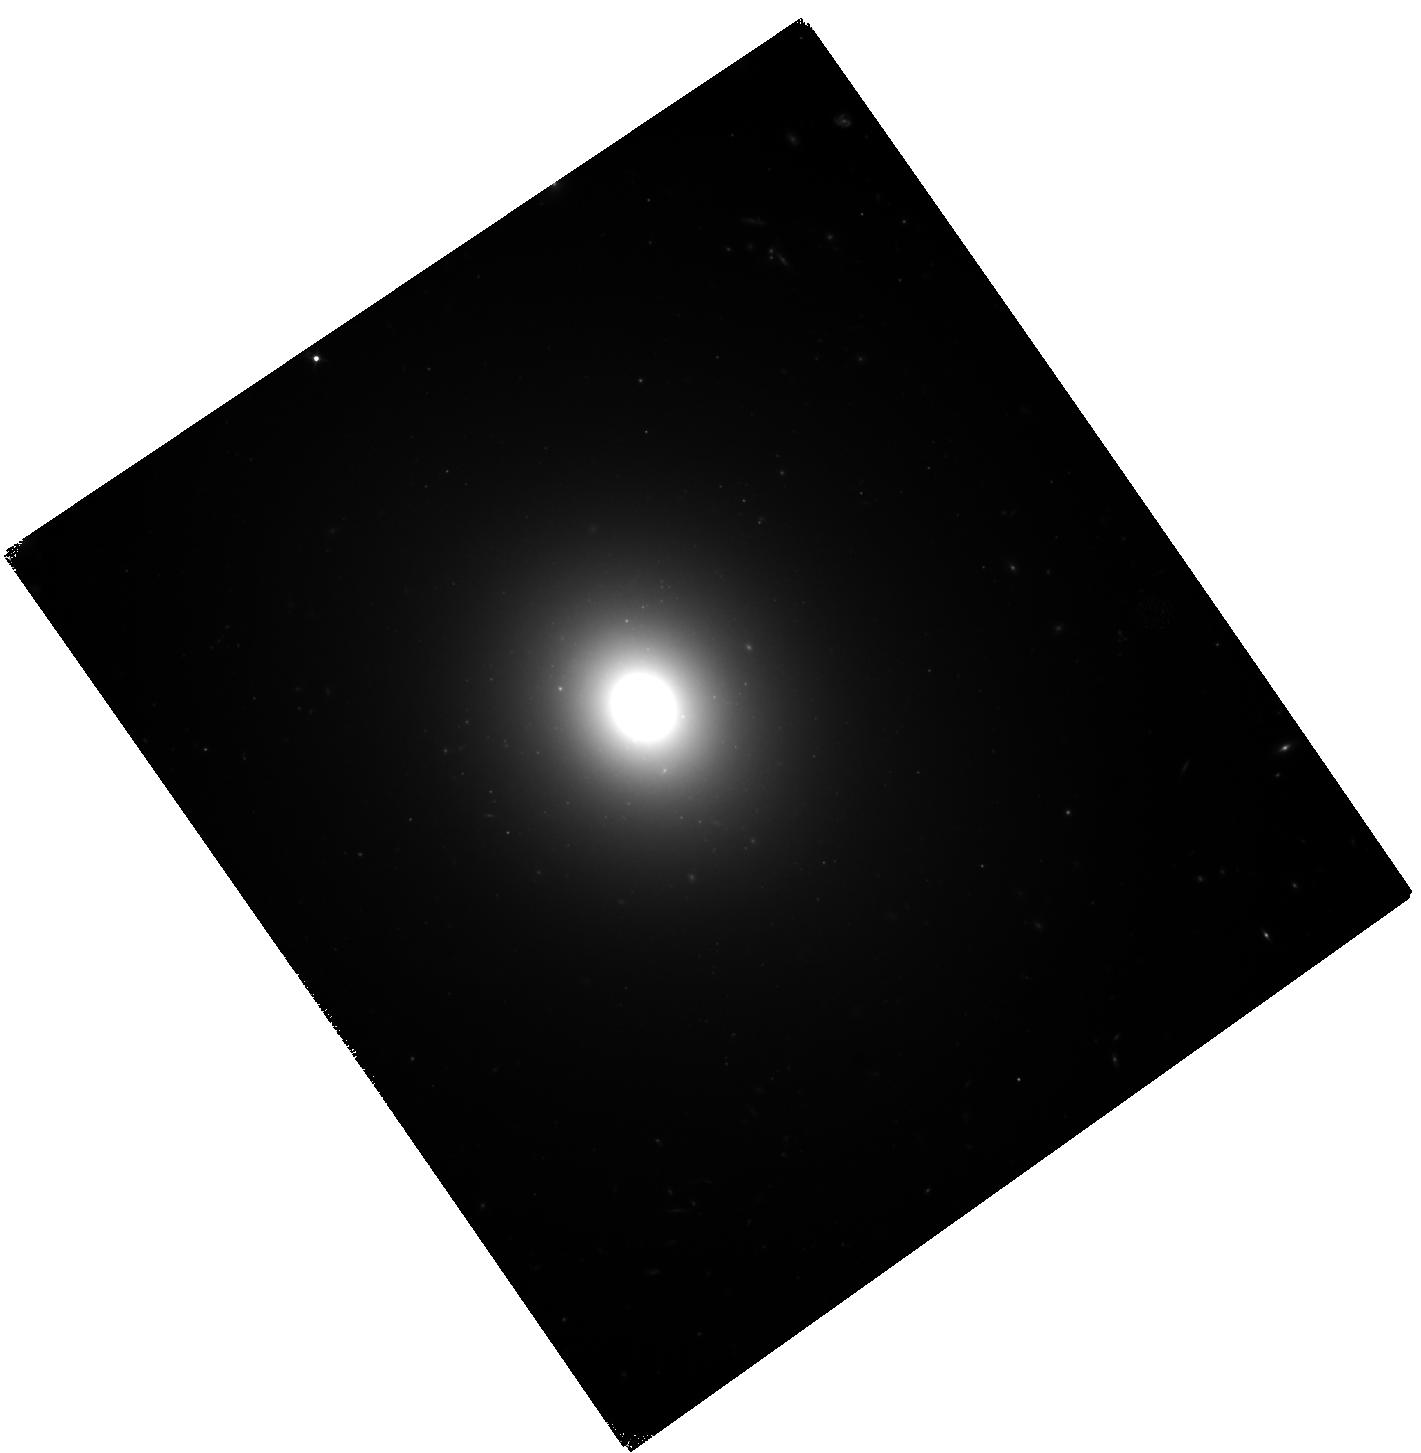
Target: NGC-0194. Instrument: WFC3/IR. Filter: F110W. Exposure: 34 min. Observation ID: hst_17436_02_wfc3_ir_f110w_if7q02

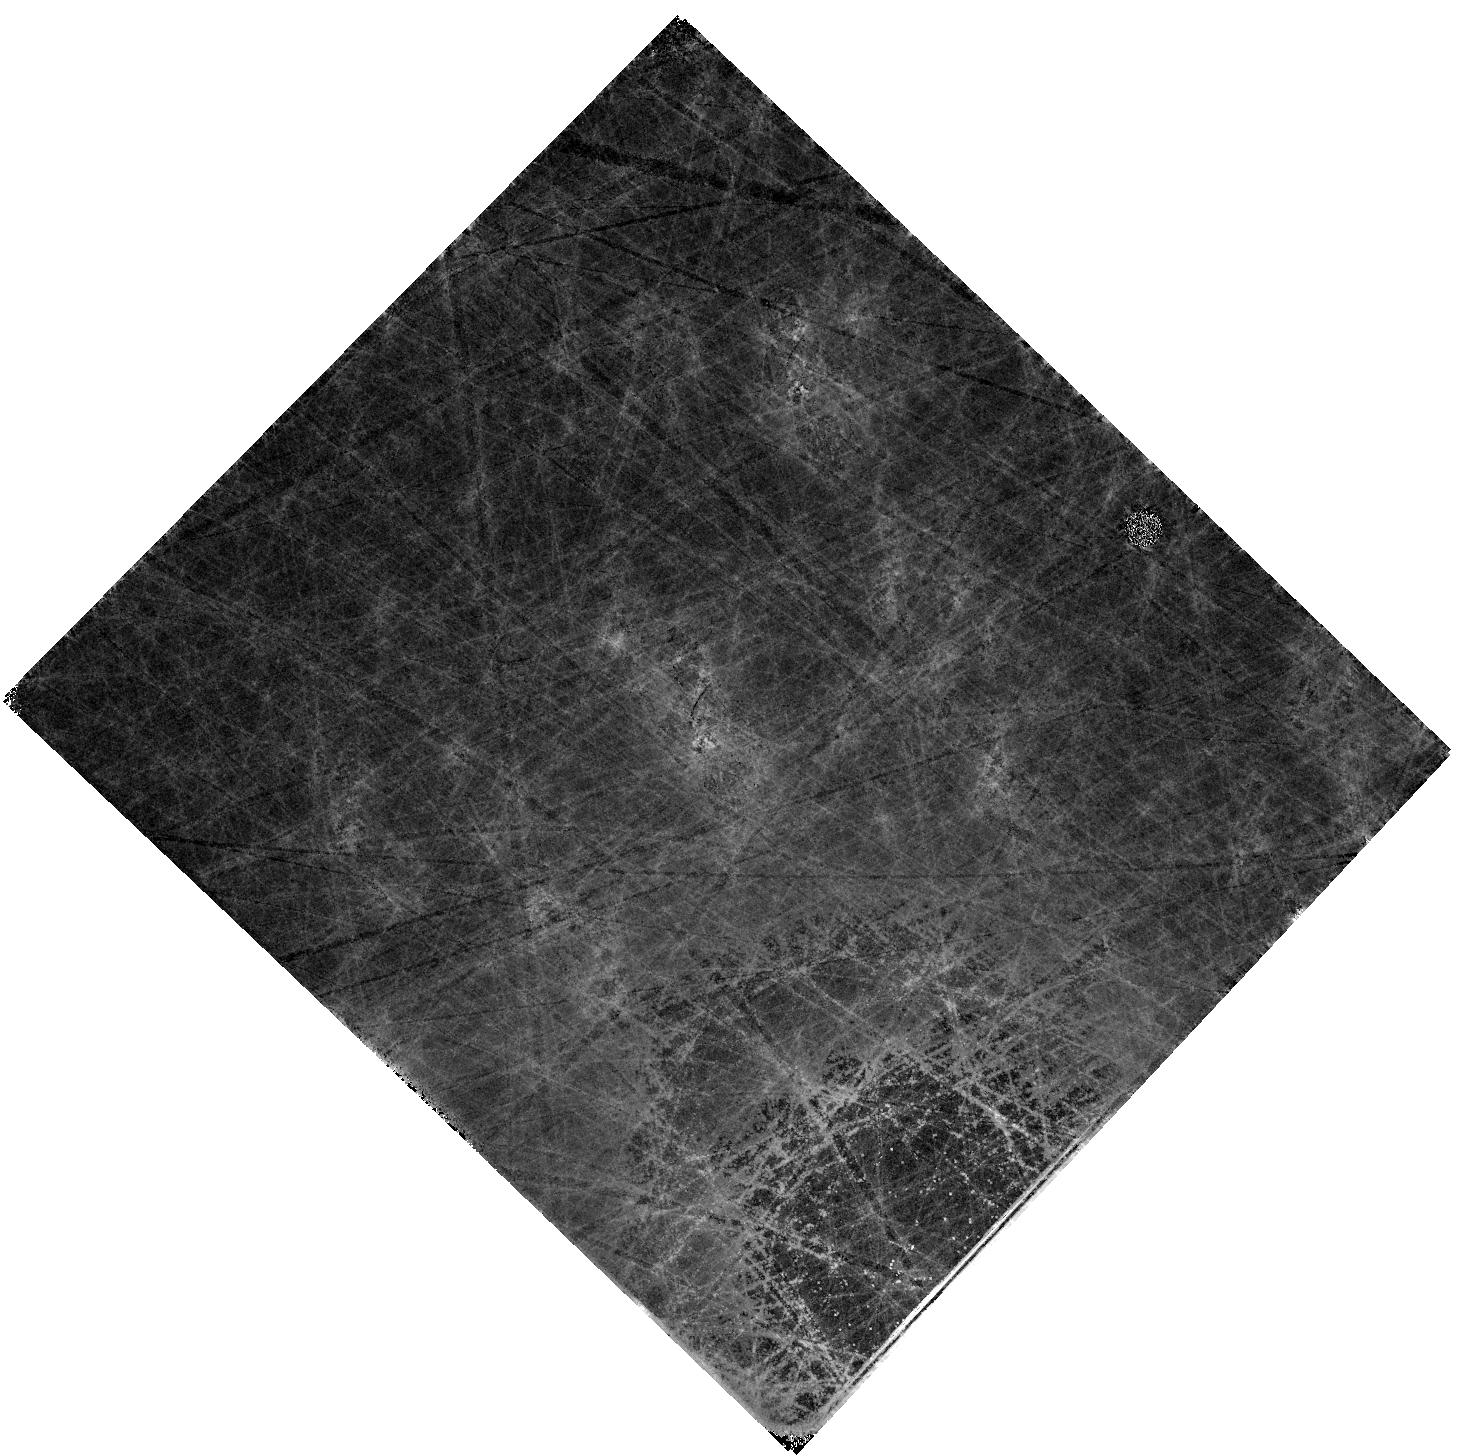
Target: PGC-1001146. Instrument: WFC3/IR. Filter: F110W. Exposure: 34 min. Observation ID: hst_17436_0l_wfc3_ir_f110w_if7q0l

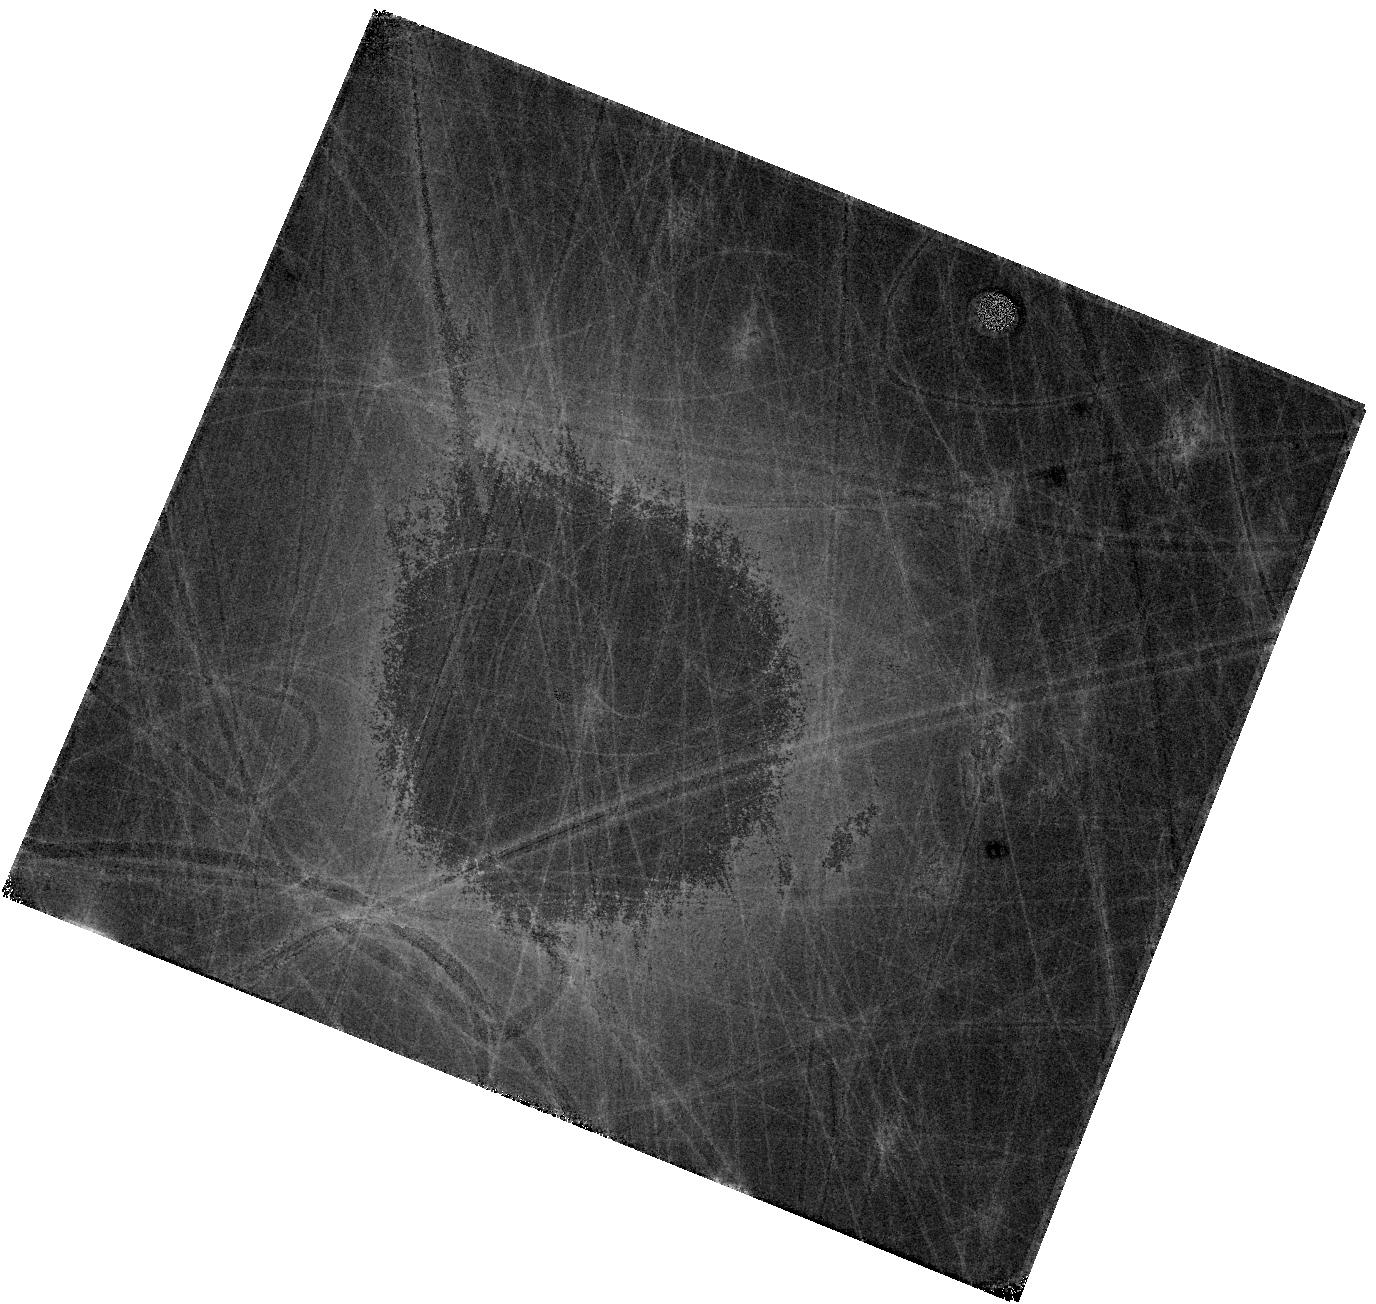
Target: UGC-03812. Instrument: WFC3/IR. Filter: F110W. Exposure: 34 min. Observation ID: hst_17436_90_wfc3_ir_f110w_if7q90

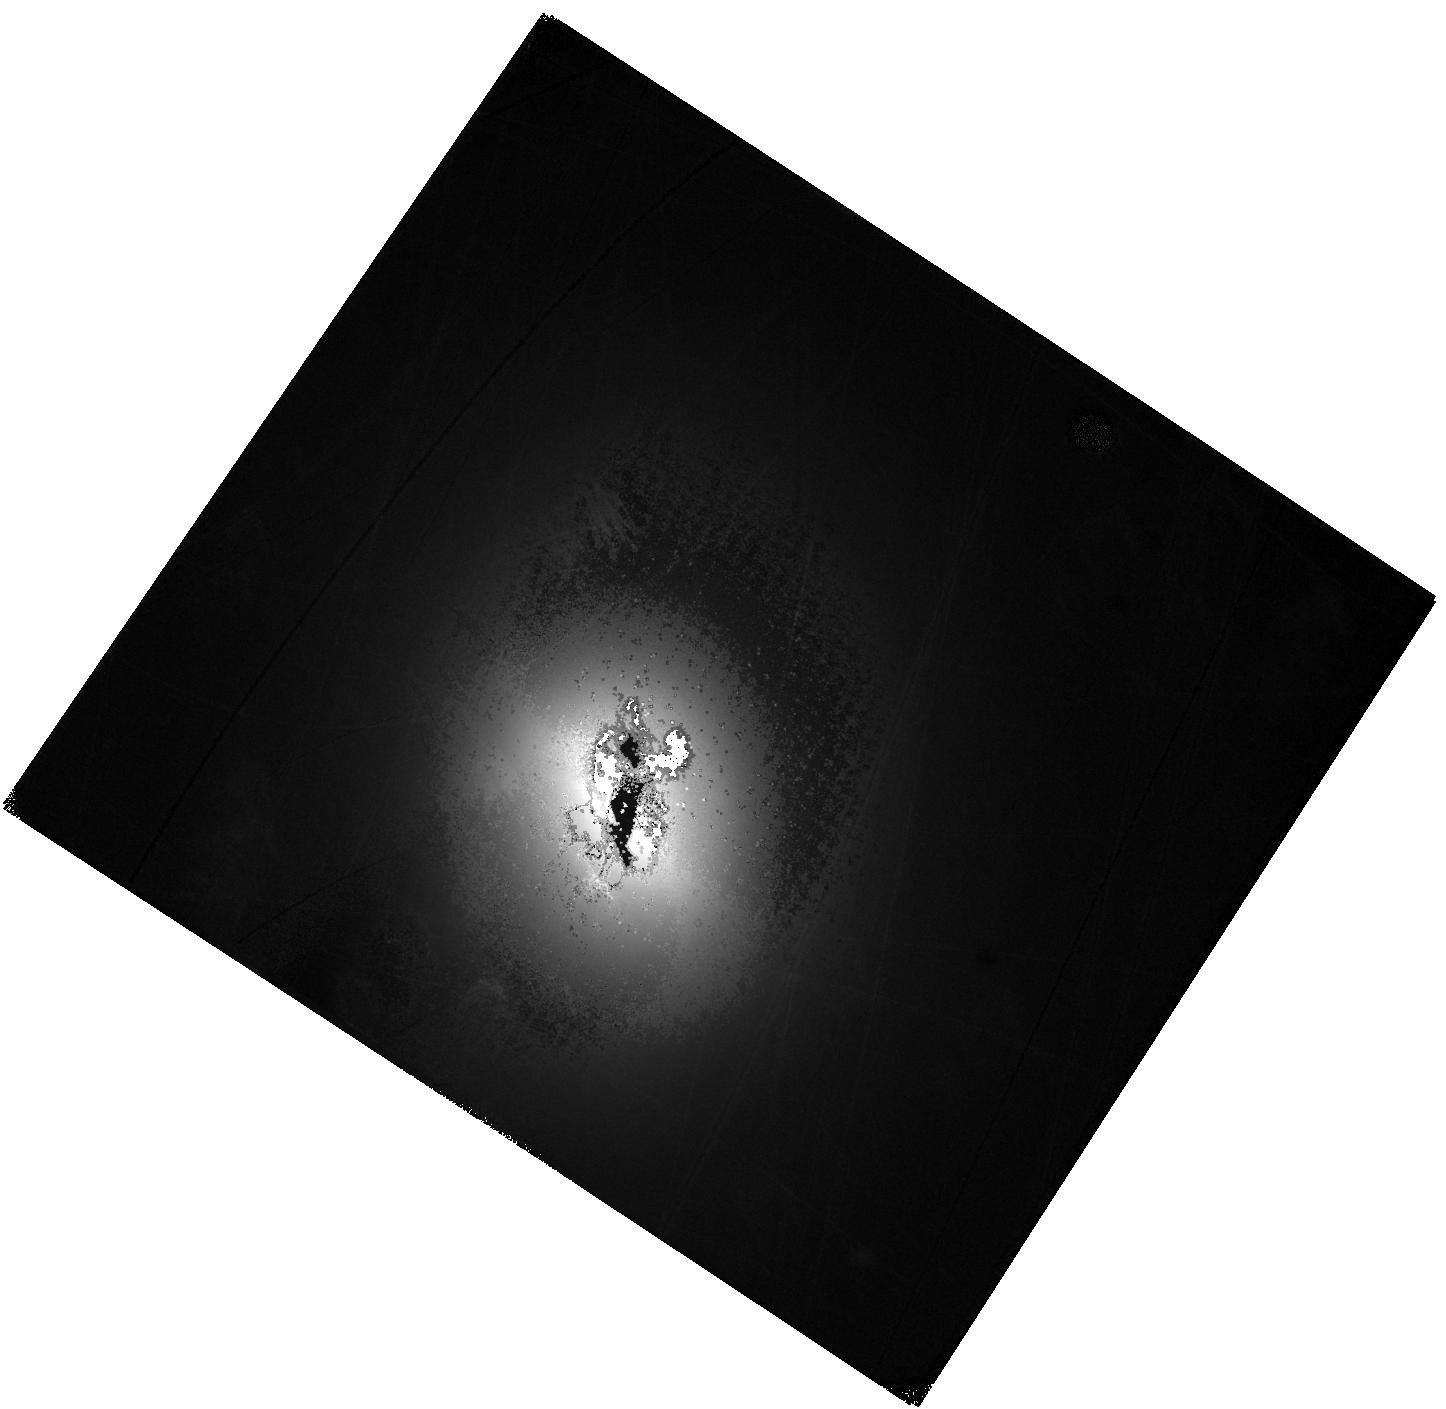
Target: ESO-197-G018. Instrument: WFC3/IR. Filter: F110W. Exposure: 34 min. Observation ID: hst_17436_74_wfc3_ir_f110w_if7q74

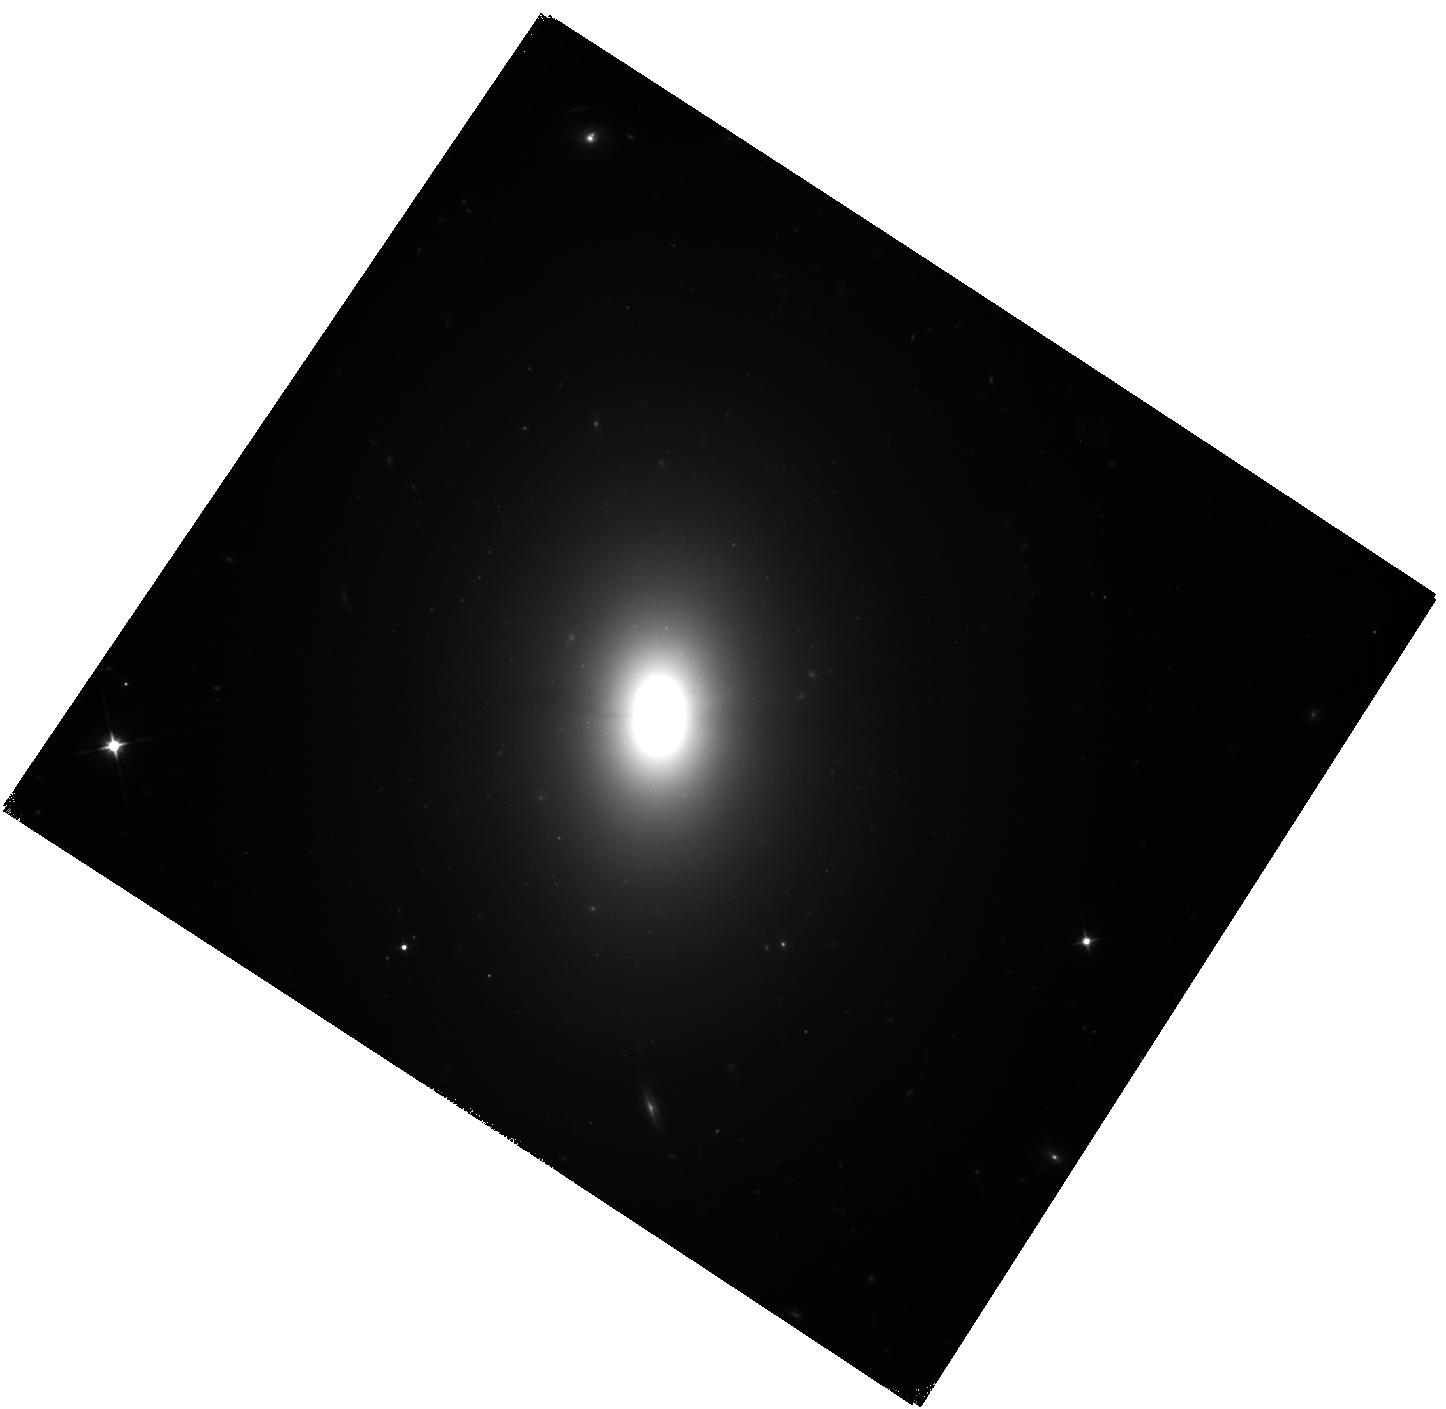
Target: ESO-197-G010. Instrument: WFC3/IR. Filter: F110W. Exposure: 34 min. Observation ID: hst_17436_72_wfc3_ir_f110w_if7q72

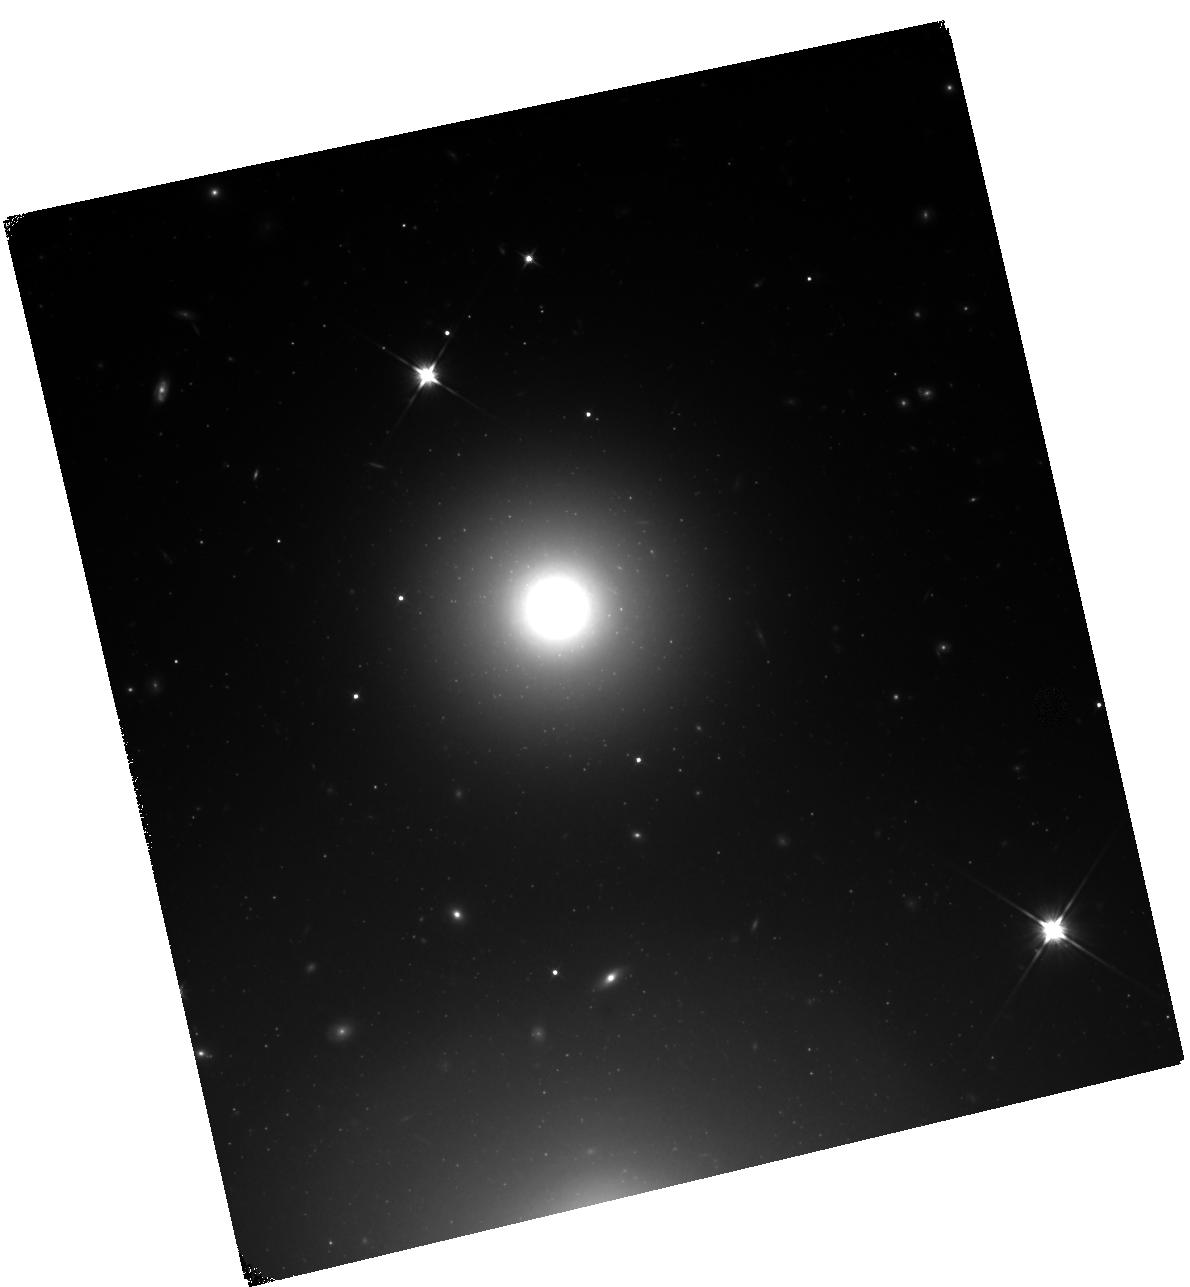
Target: NGC-0508. Instrument: WFC3/IR. Filter: F110W. Exposure: 34 min. Observation ID: hst_17436_08_wfc3_ir_f110w_if7q08

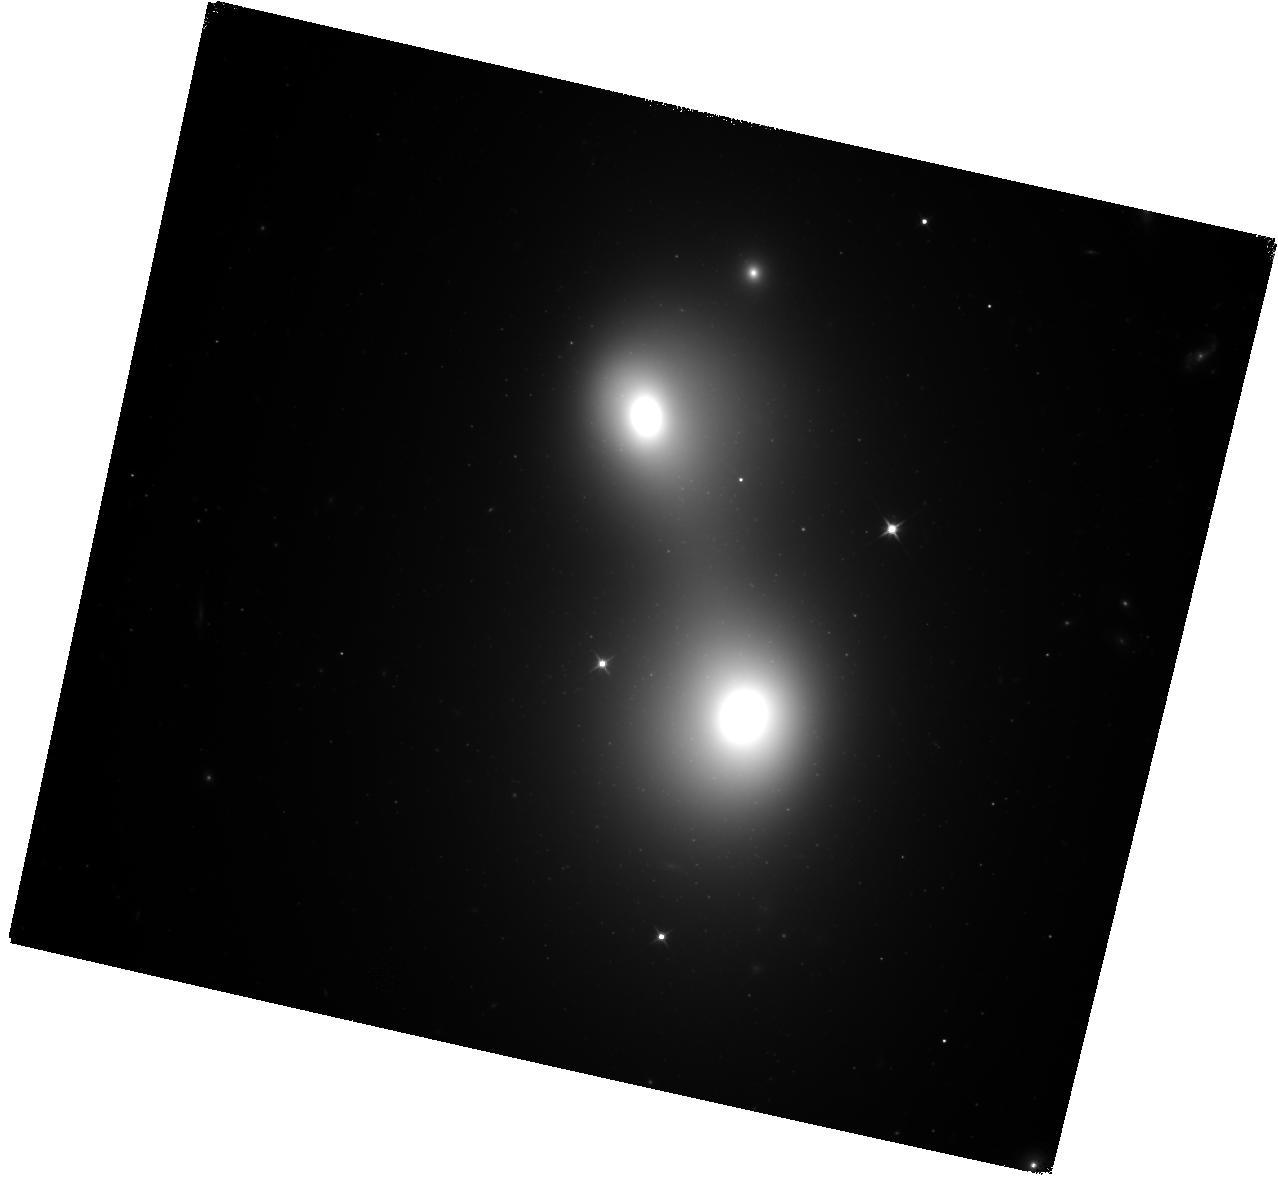
Target: NGC-4782. Instrument: WFC3/IR. Filter: F110W. Exposure: 34 min. Observation ID: hst_17436_47_wfc3_ir_f110w_if7q47

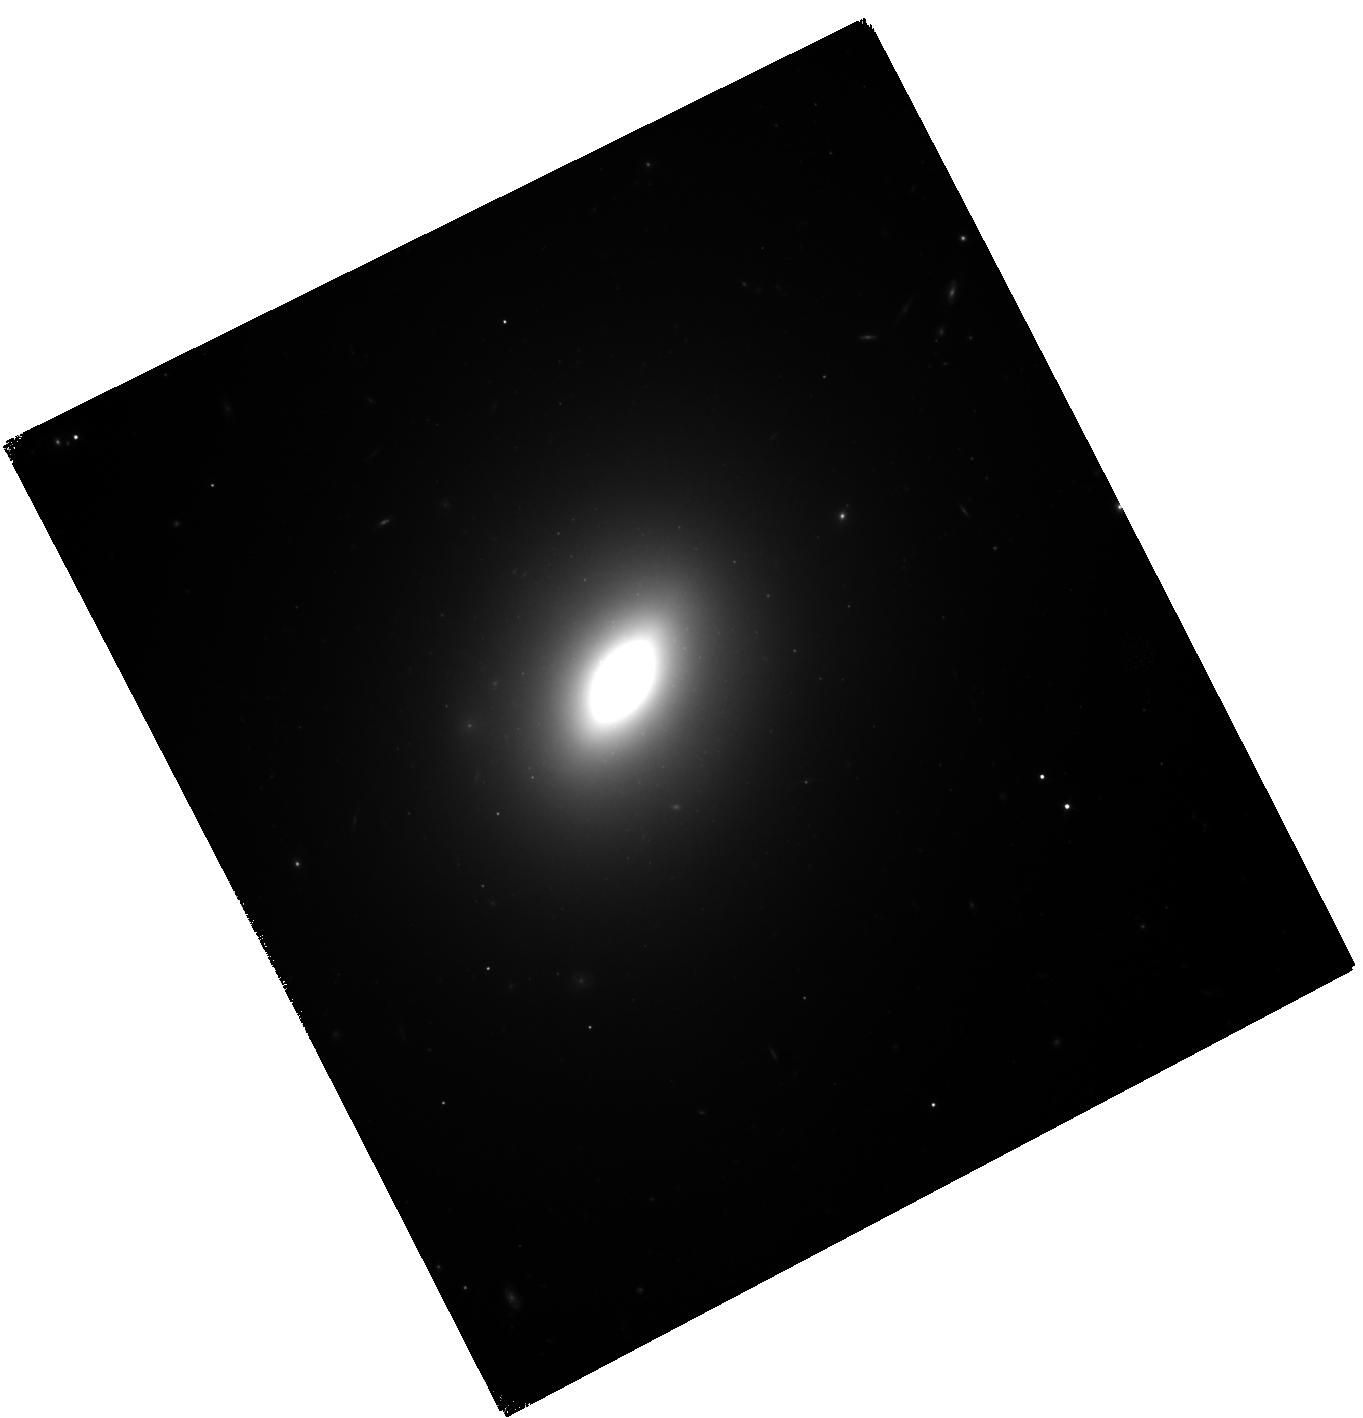
Target: NGC-227. Instrument: WFC3/IR. Filter: F110W. Exposure: 34 min. Observation ID: hst_17436_04_wfc3_ir_f110w_if7q04

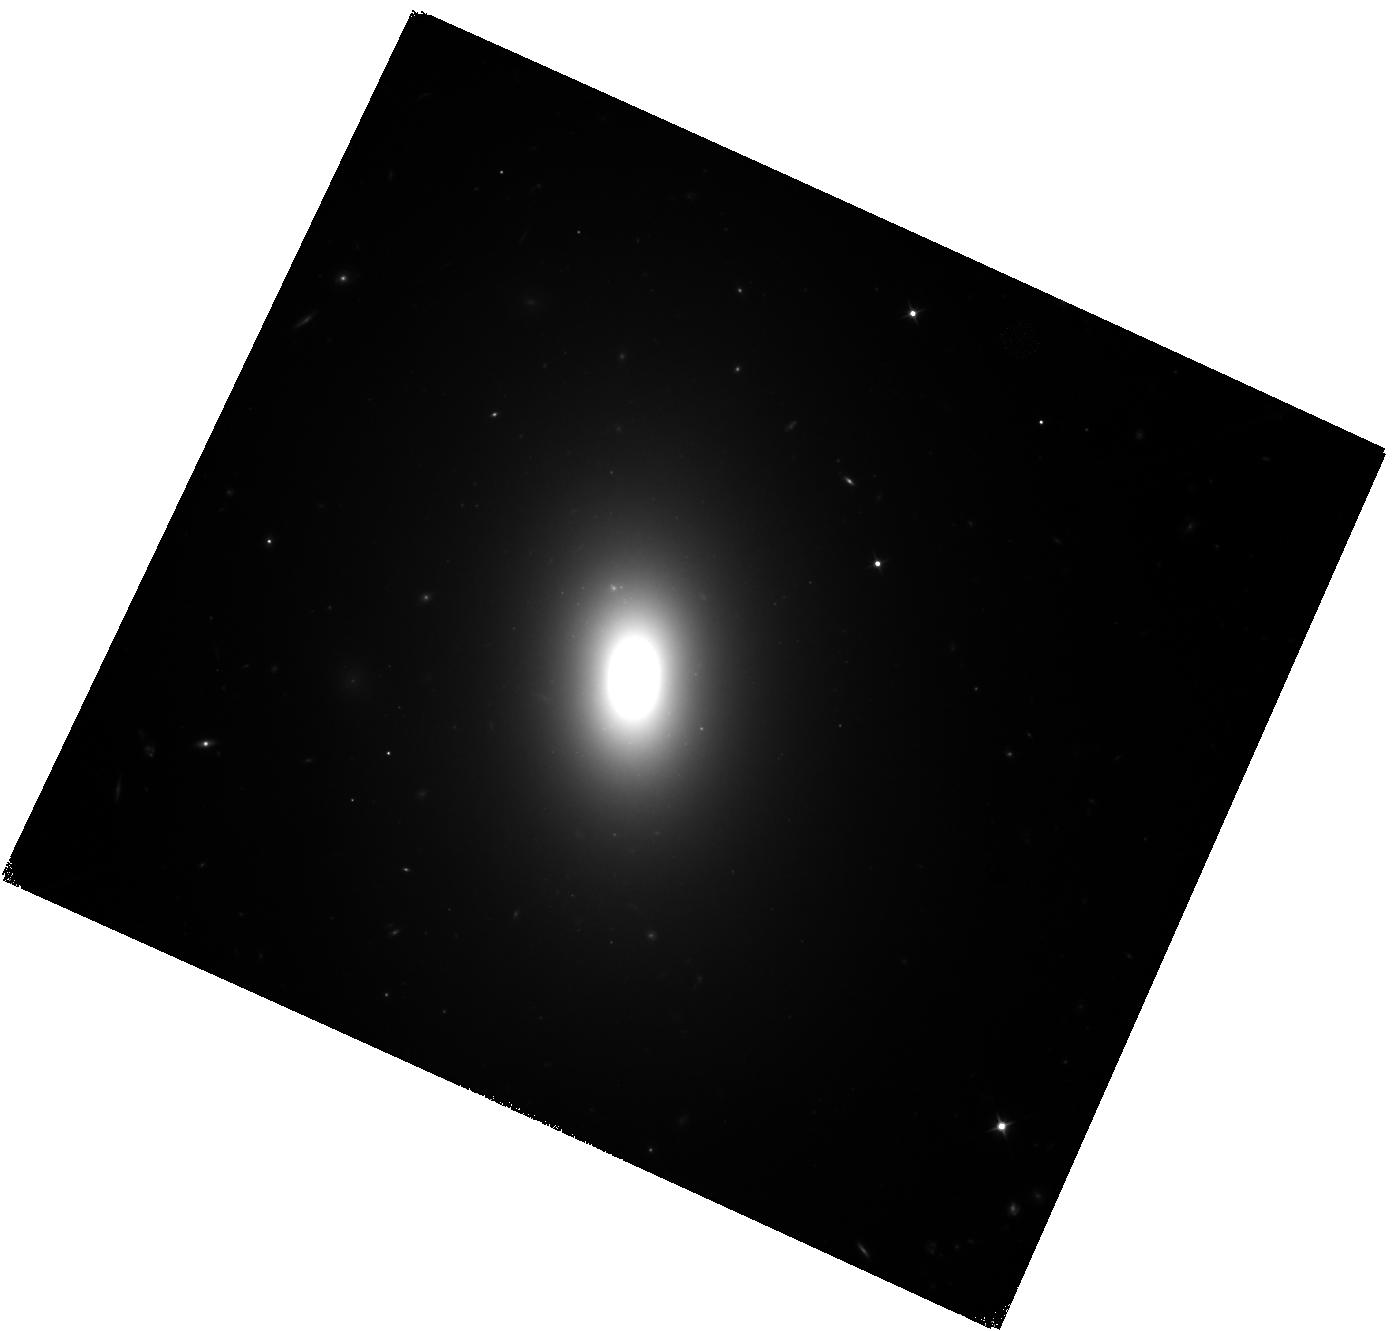
Target: NGC-3352. Instrument: WFC3/IR. Filter: F110W. Exposure: 34 min. Observation ID: hst_17436_93_wfc3_ir_f110w_if7q93

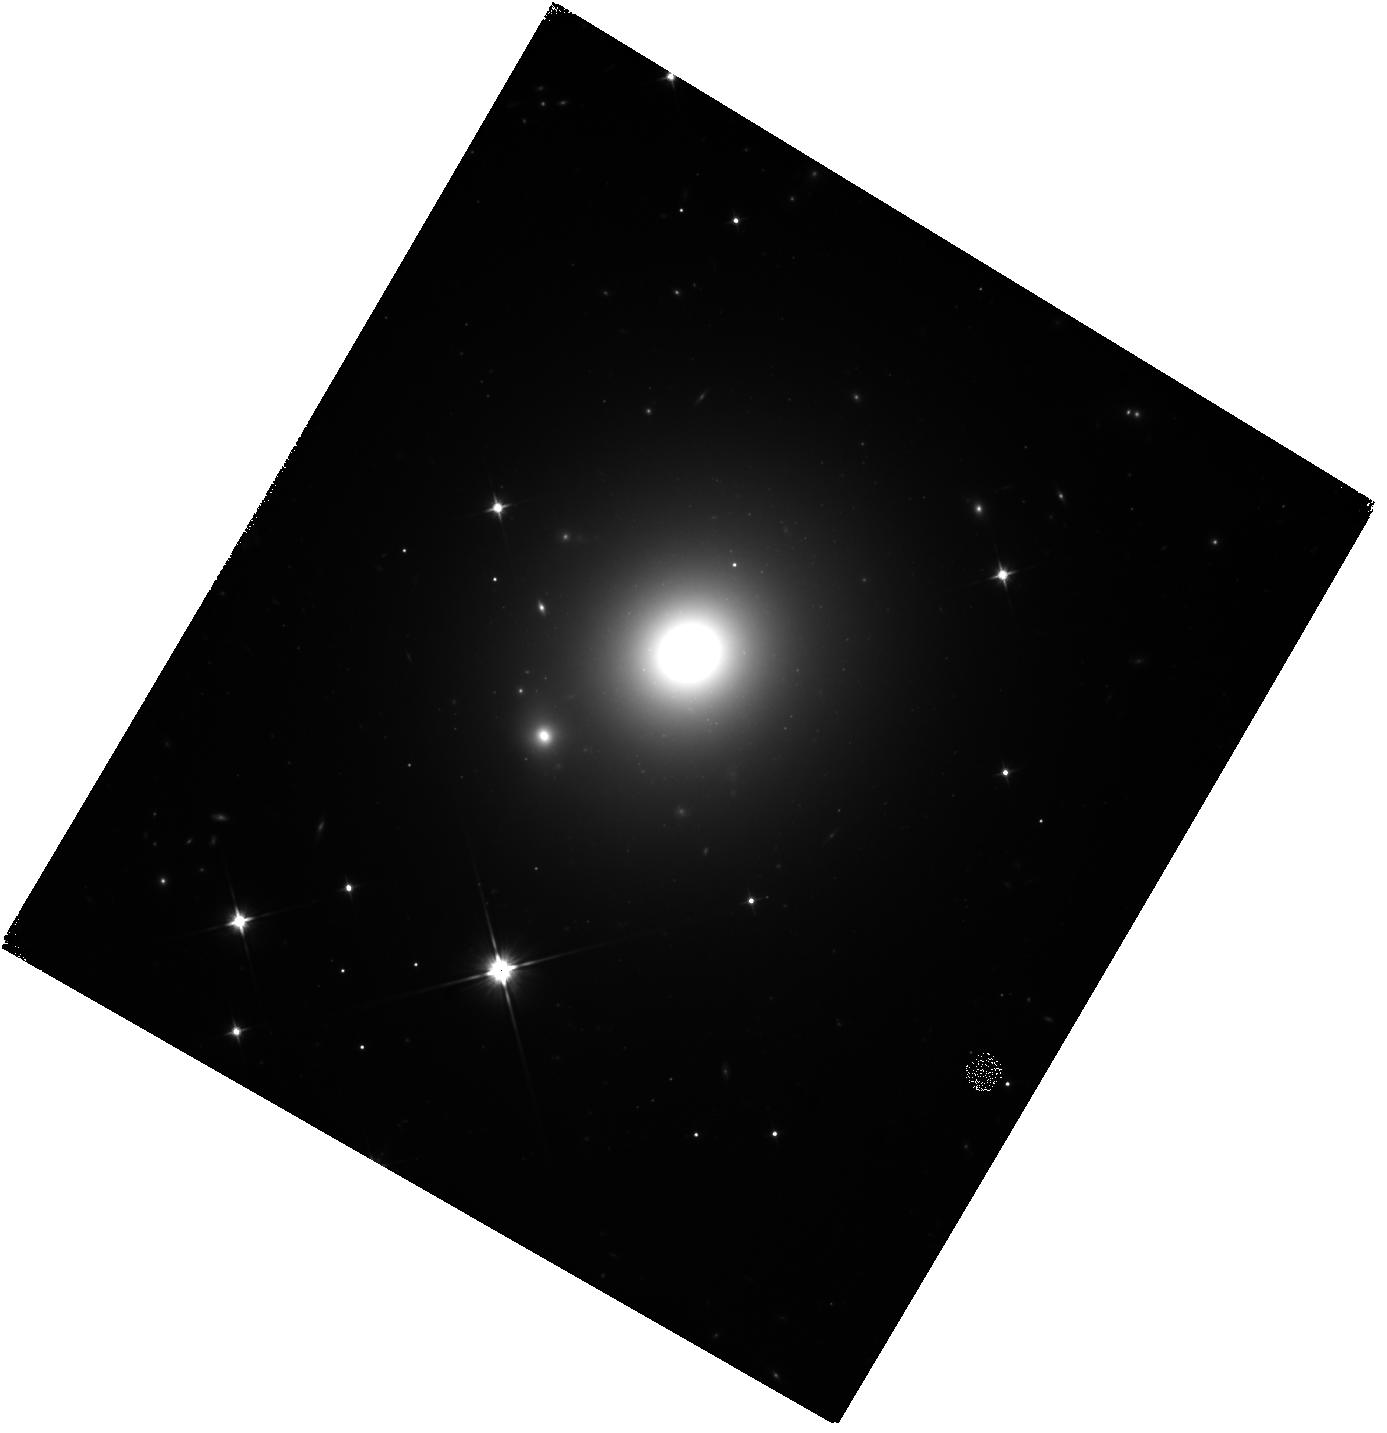
Target: IC-1143. Instrument: WFC3/IR. Filter: F110W. Exposure: 34 min. Observation ID: hst_17436_0u_wfc3_ir_f110w_if7q0u

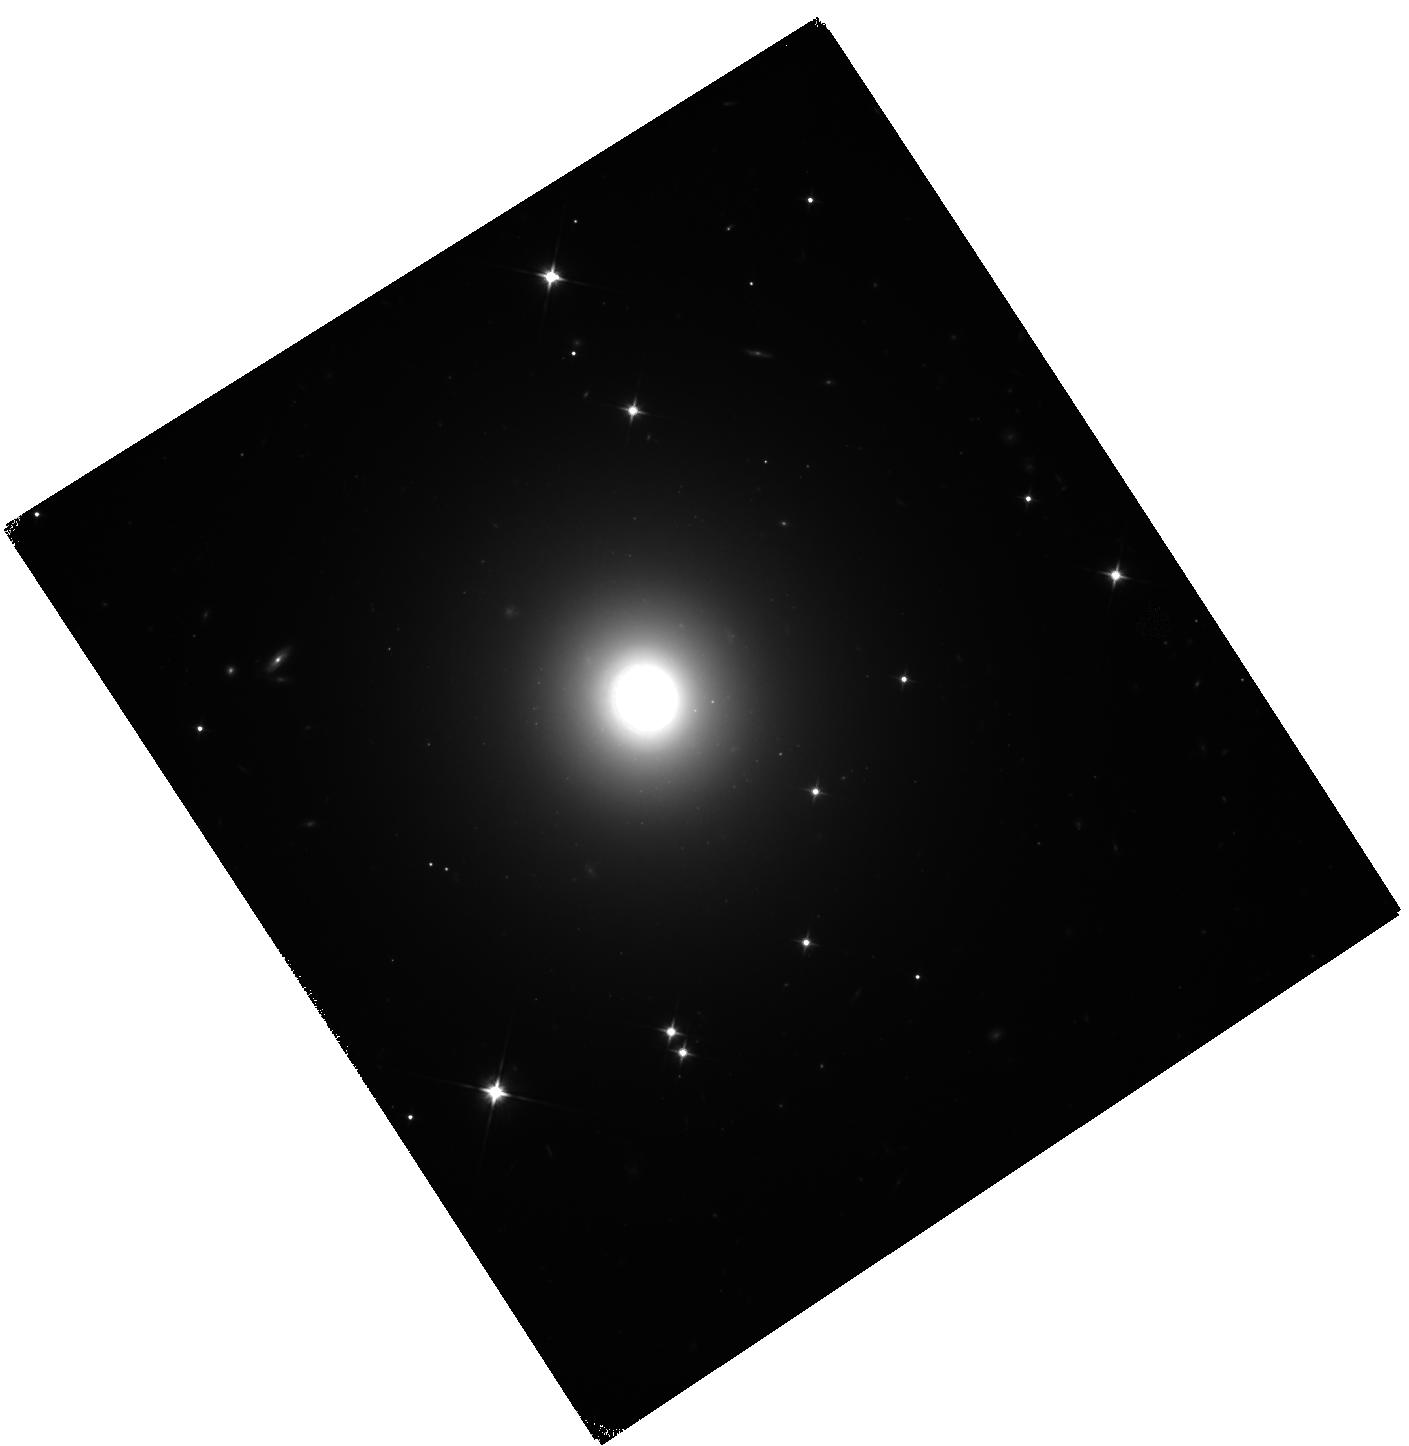
Target: NGC-0759. Instrument: WFC3/IR. Filter: F110W. Exposure: 34 min. Observation ID: hst_17436_12_wfc3_ir_f110w_if7q12

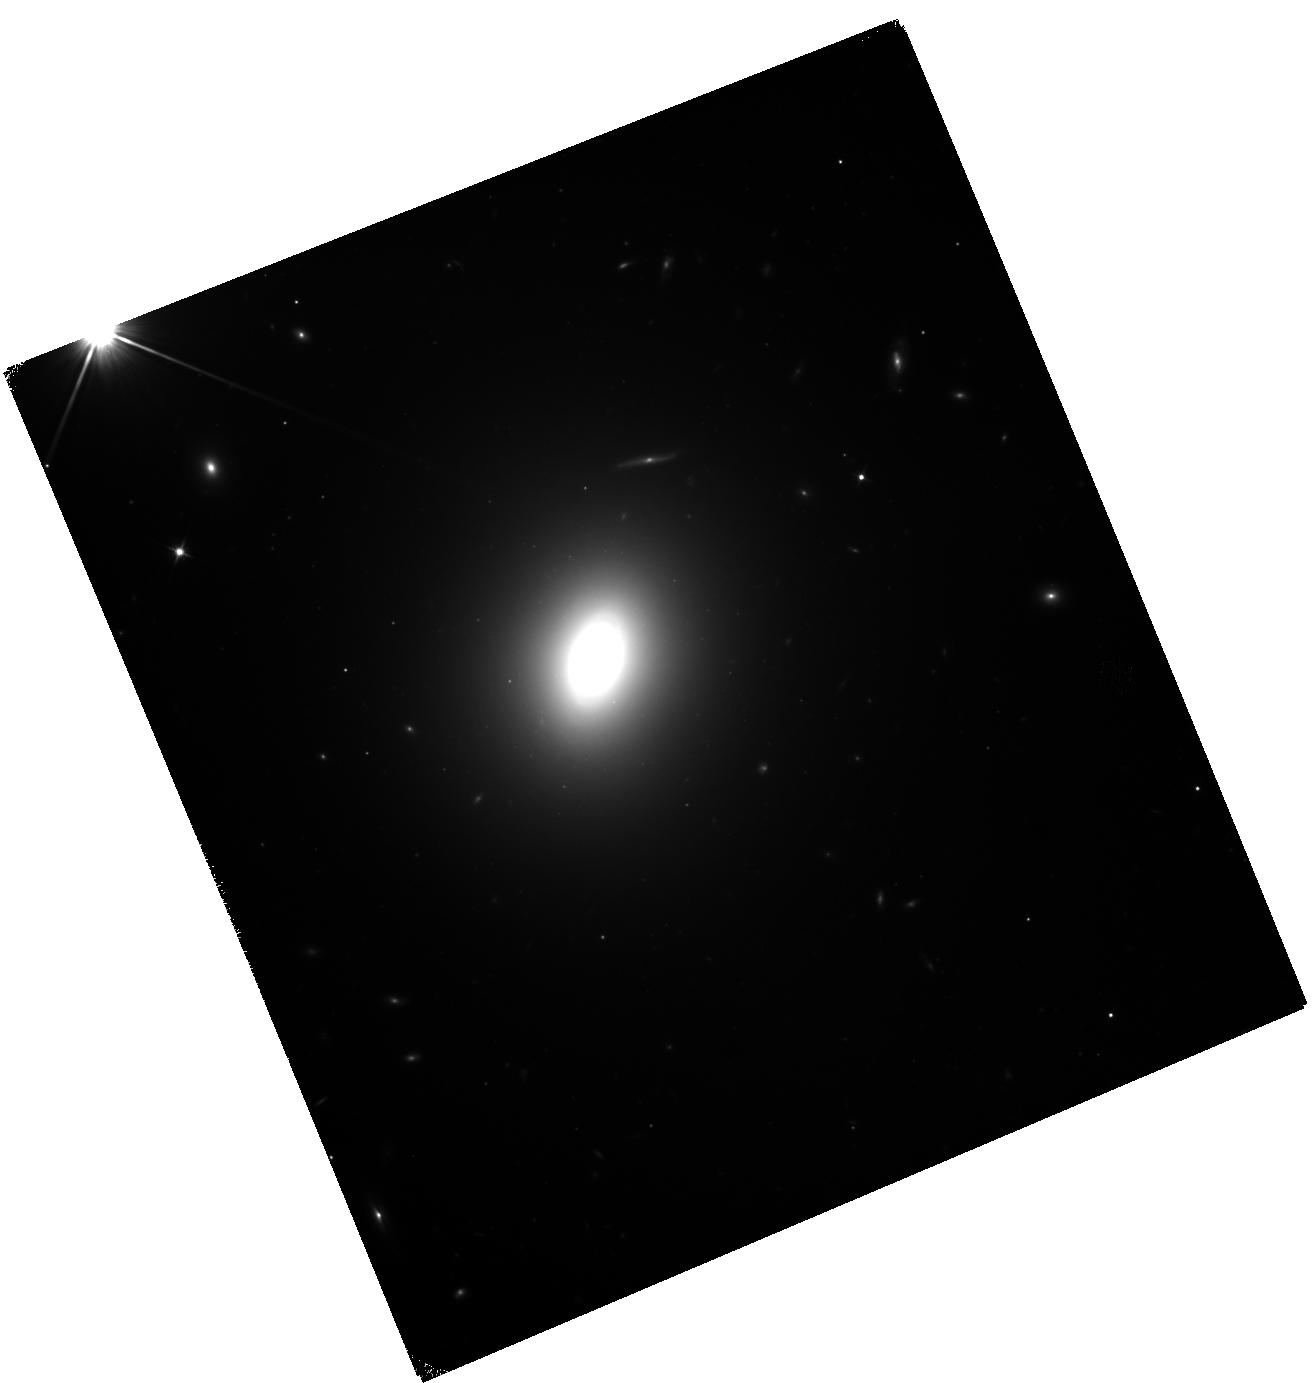
Target: IC-1153. Instrument: WFC3/IR. Filter: F110W. Exposure: 34 min. Observation ID: hst_17436_0a_wfc3_ir_f110w_if7q0a

An Independent High-Precision Distance Ladder for Cosmology (PI: Jensen, Joseph)

Surface brightness fluctuations (SBF) are a proven efficient and accurate distance indicator. SBF in E/S0 galaxies are sufficiently bright in the IR that they can be reliably measured to better than 5% in distance for galaxies within 85 Mpc in a single HST orbit. This outstanding and mature distance indicator will be used to determine distances for a random sampling of E/S0 galaxies from a list of 123 SNAP targets drawn from every massive cluster, and some non-cluster environments, within 85 Mpc. IR SBF using WFC3/IR will provide distances for the cosmological measurement of the Hubble-Lemaitre constant (H0) comparable in accuracy to supernovae, which is critical to resolving the disagreement between direct local measurements of H0 and those derived from cosmological models and the microwave background fluctuations in the early universe. SBF anchored by the tip of the red giant branch zero point measured using JWST (approved for cycle 2) will offer a competitive and completely independent alternative to the Cepheid+SN route to H0. The most massive clusters at 50-85 Mpc lie within either the Laniakea supercluster or in the Perseus-Pisces filament. This distance range is the sweet spot for HST IR SBF studies--distances too great to be reliably measured from the ground but comfortably accessible with HST in a single orbit. The dynamics in these two complexes are in the strongly non-linear regime. Numerical action methods will permit the recovery of physical orbits and the determination of 3D mass distribution of the local universe. The 3D information on positions and motions of massive galaxies affords a unique window into the construction of rich clusters.